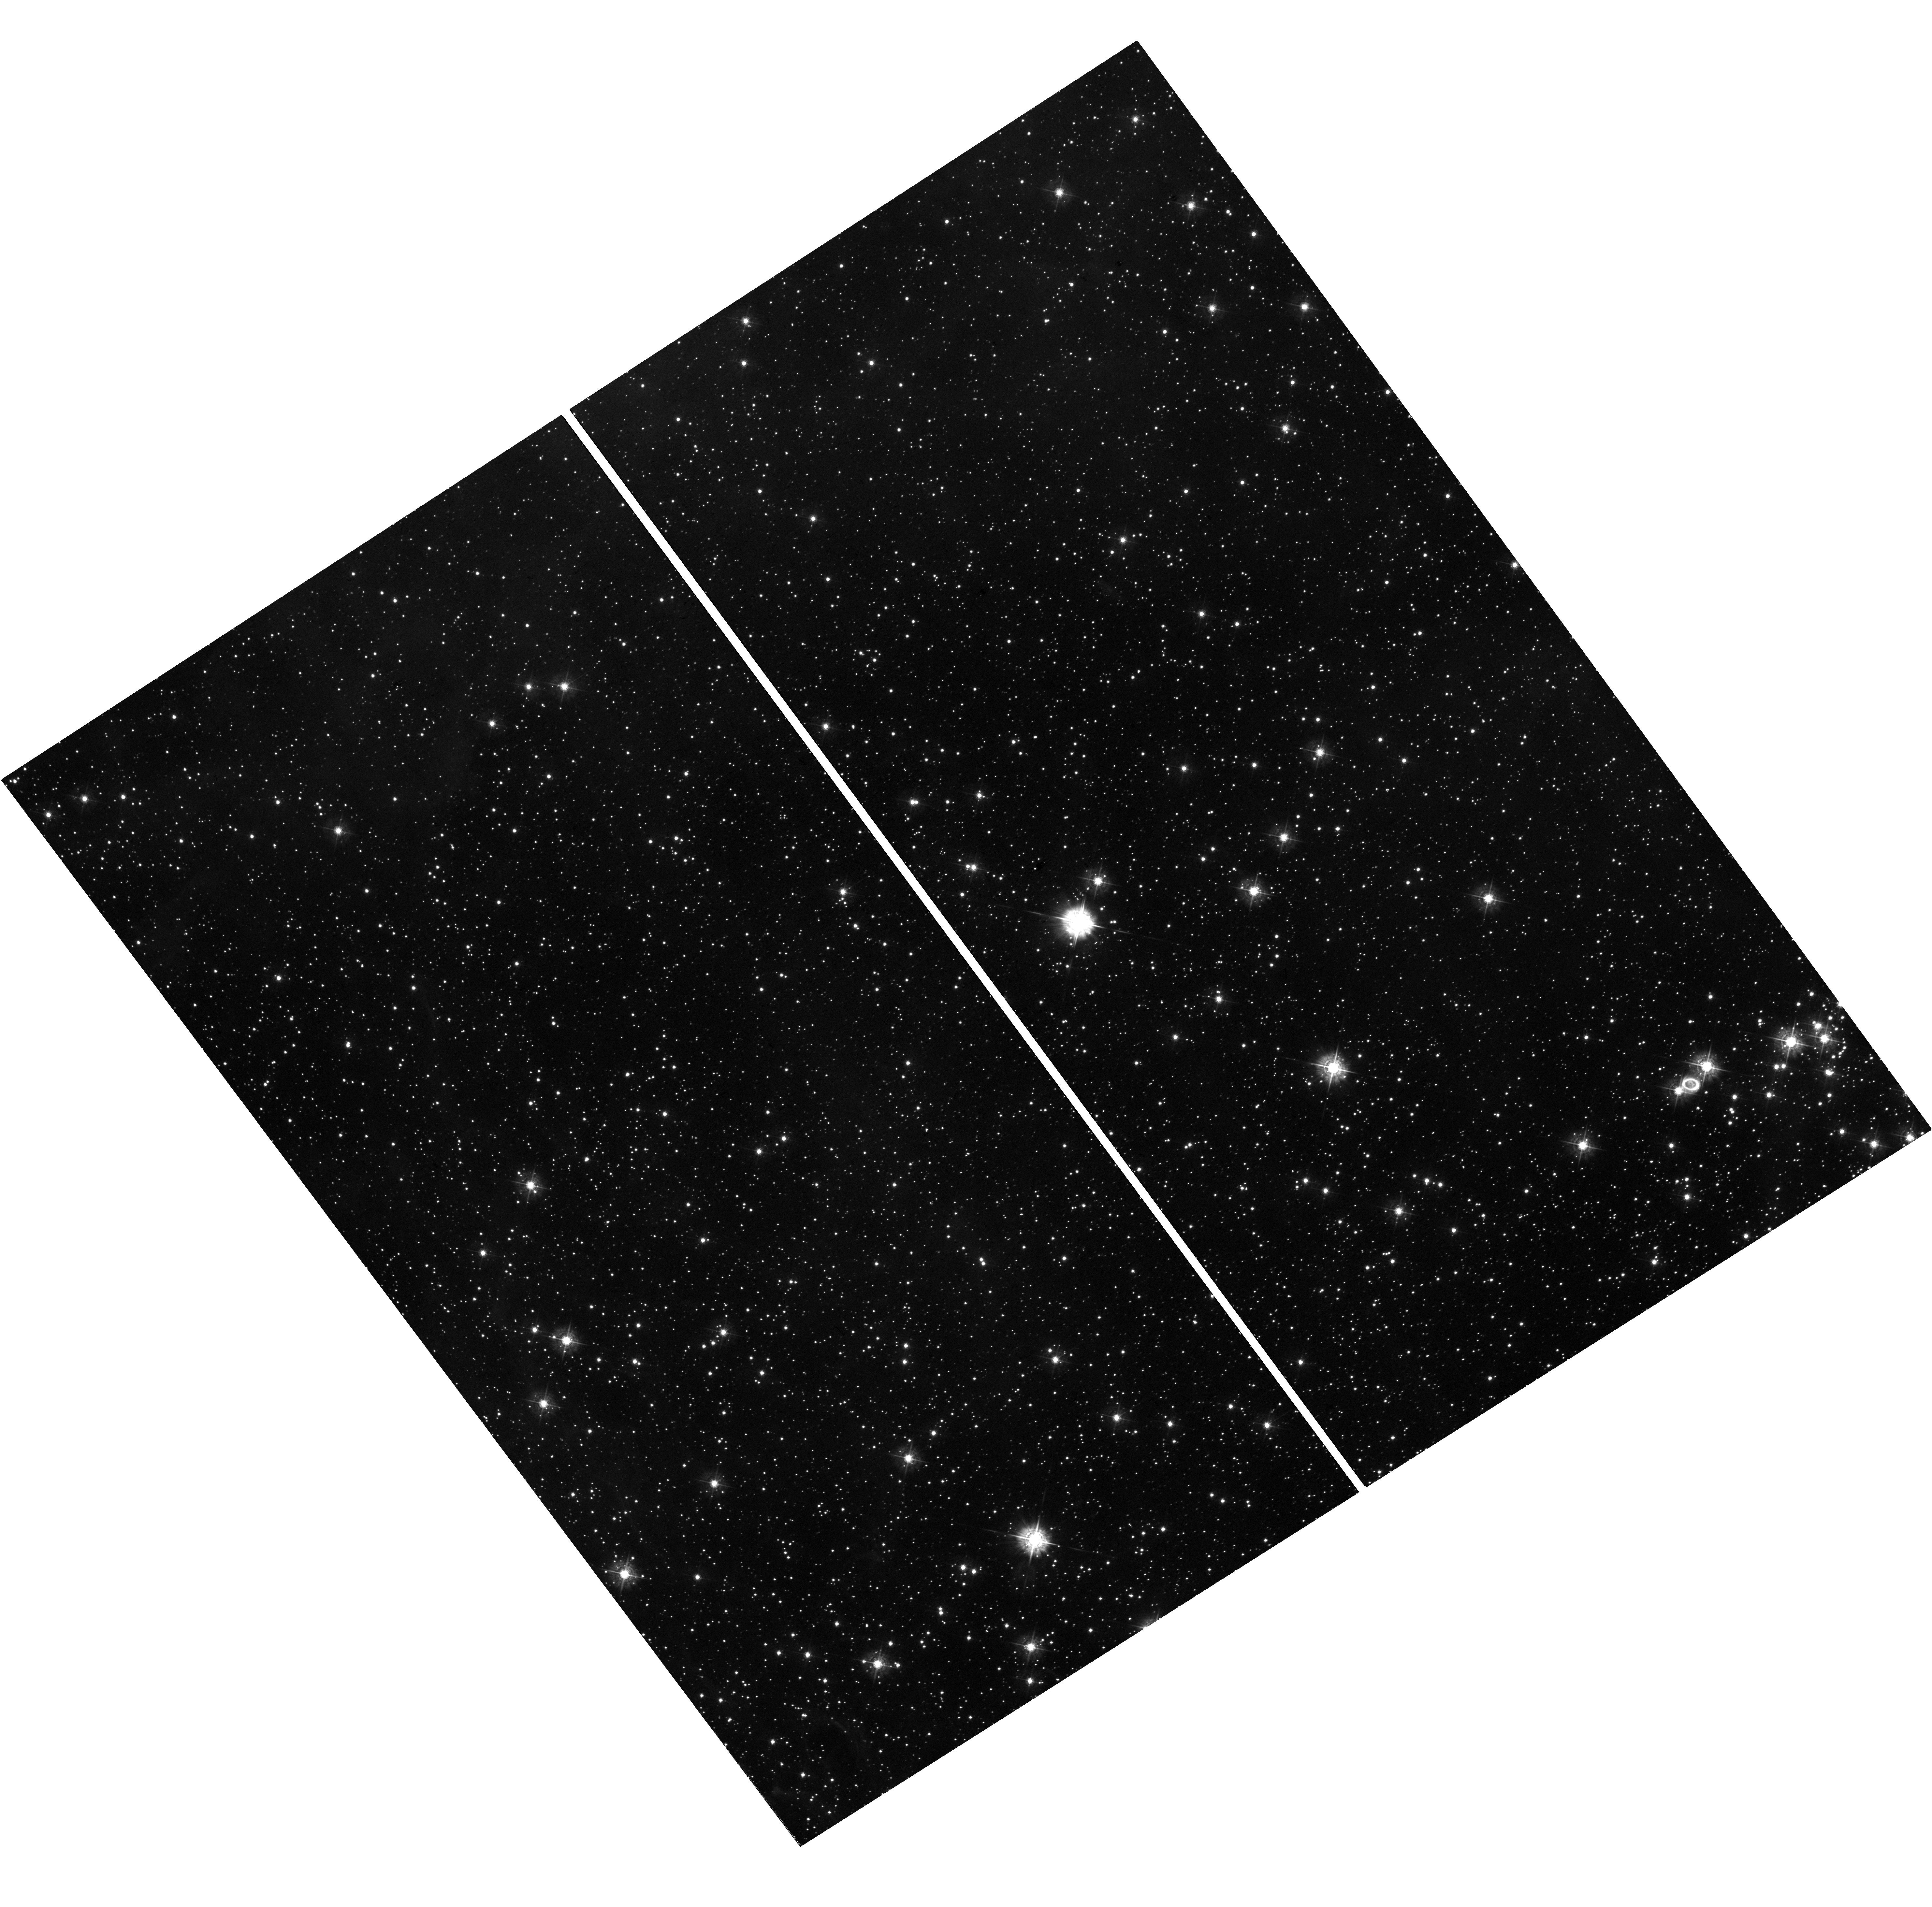
Target: SN-1987A. Instrument: WFC3/UVIS. Filter: F438W. Exposure: 38 min. Observation ID: hst_17842_02_wfc3_uvis_f438w_ifez02

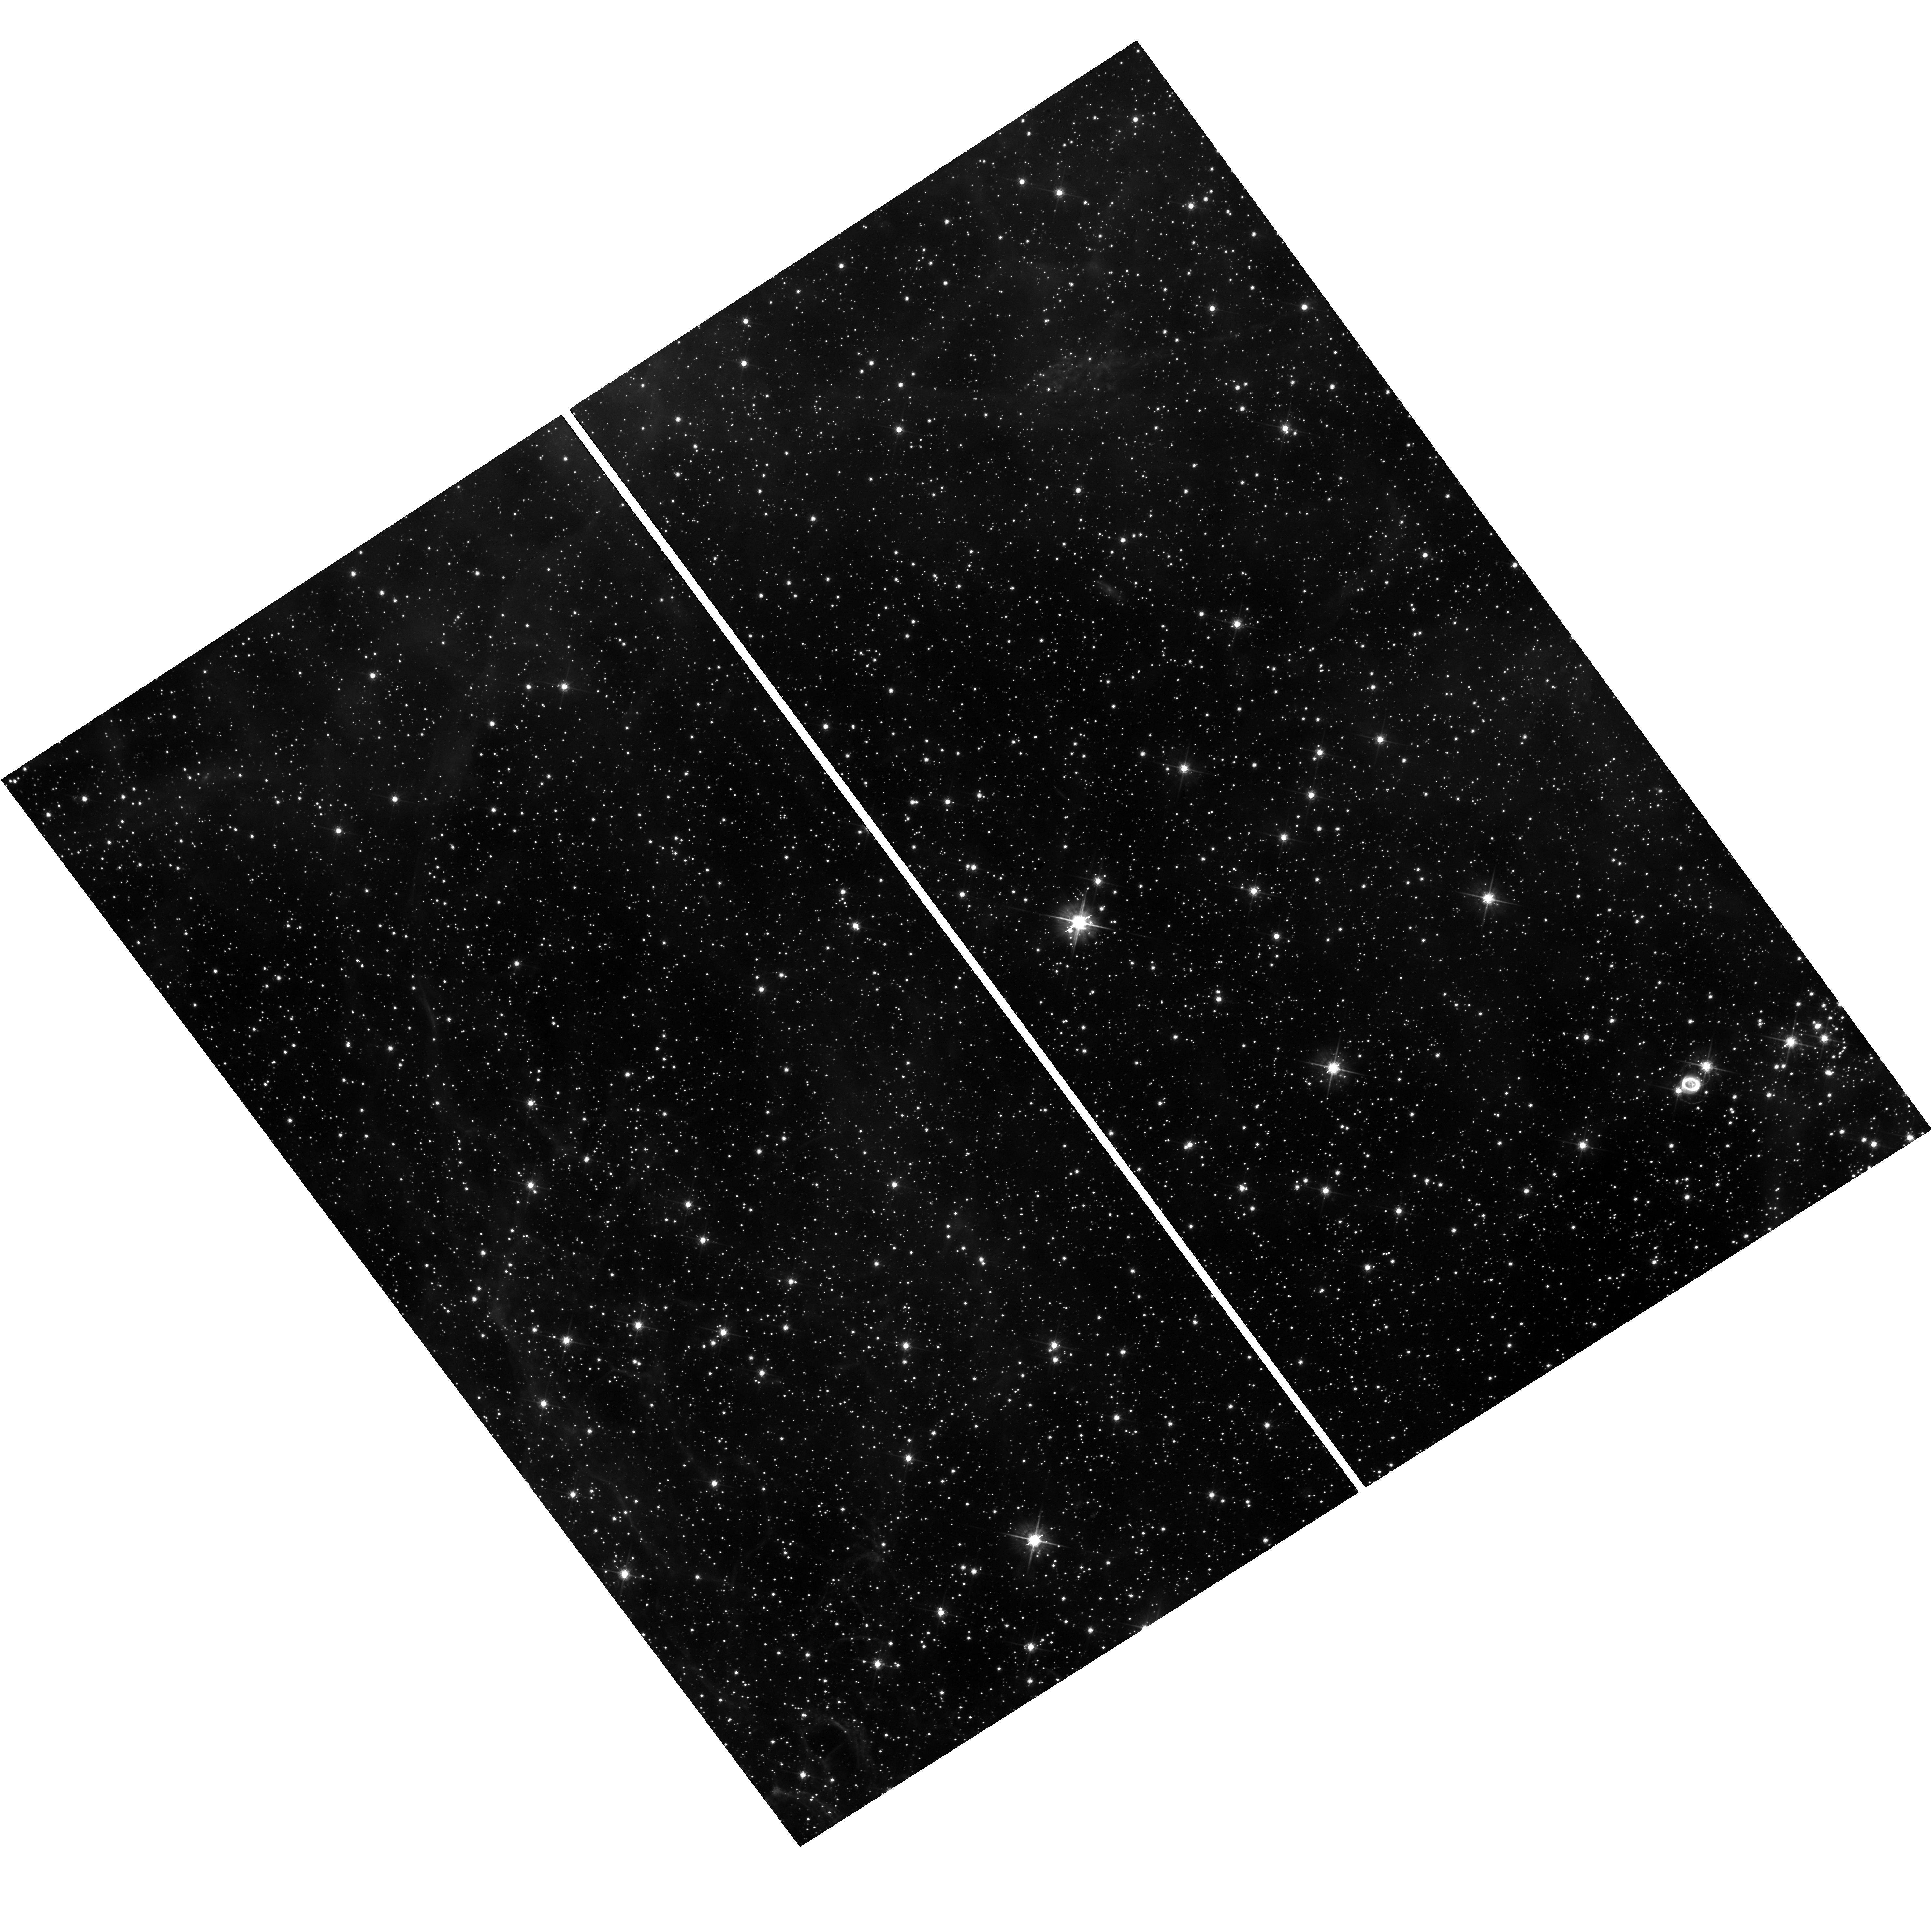
Target: SN-1987A. Instrument: WFC3/UVIS. Filter: F625W. Exposure: 38 min. Observation ID: hst_17842_02_wfc3_uvis_f625w_ifez02

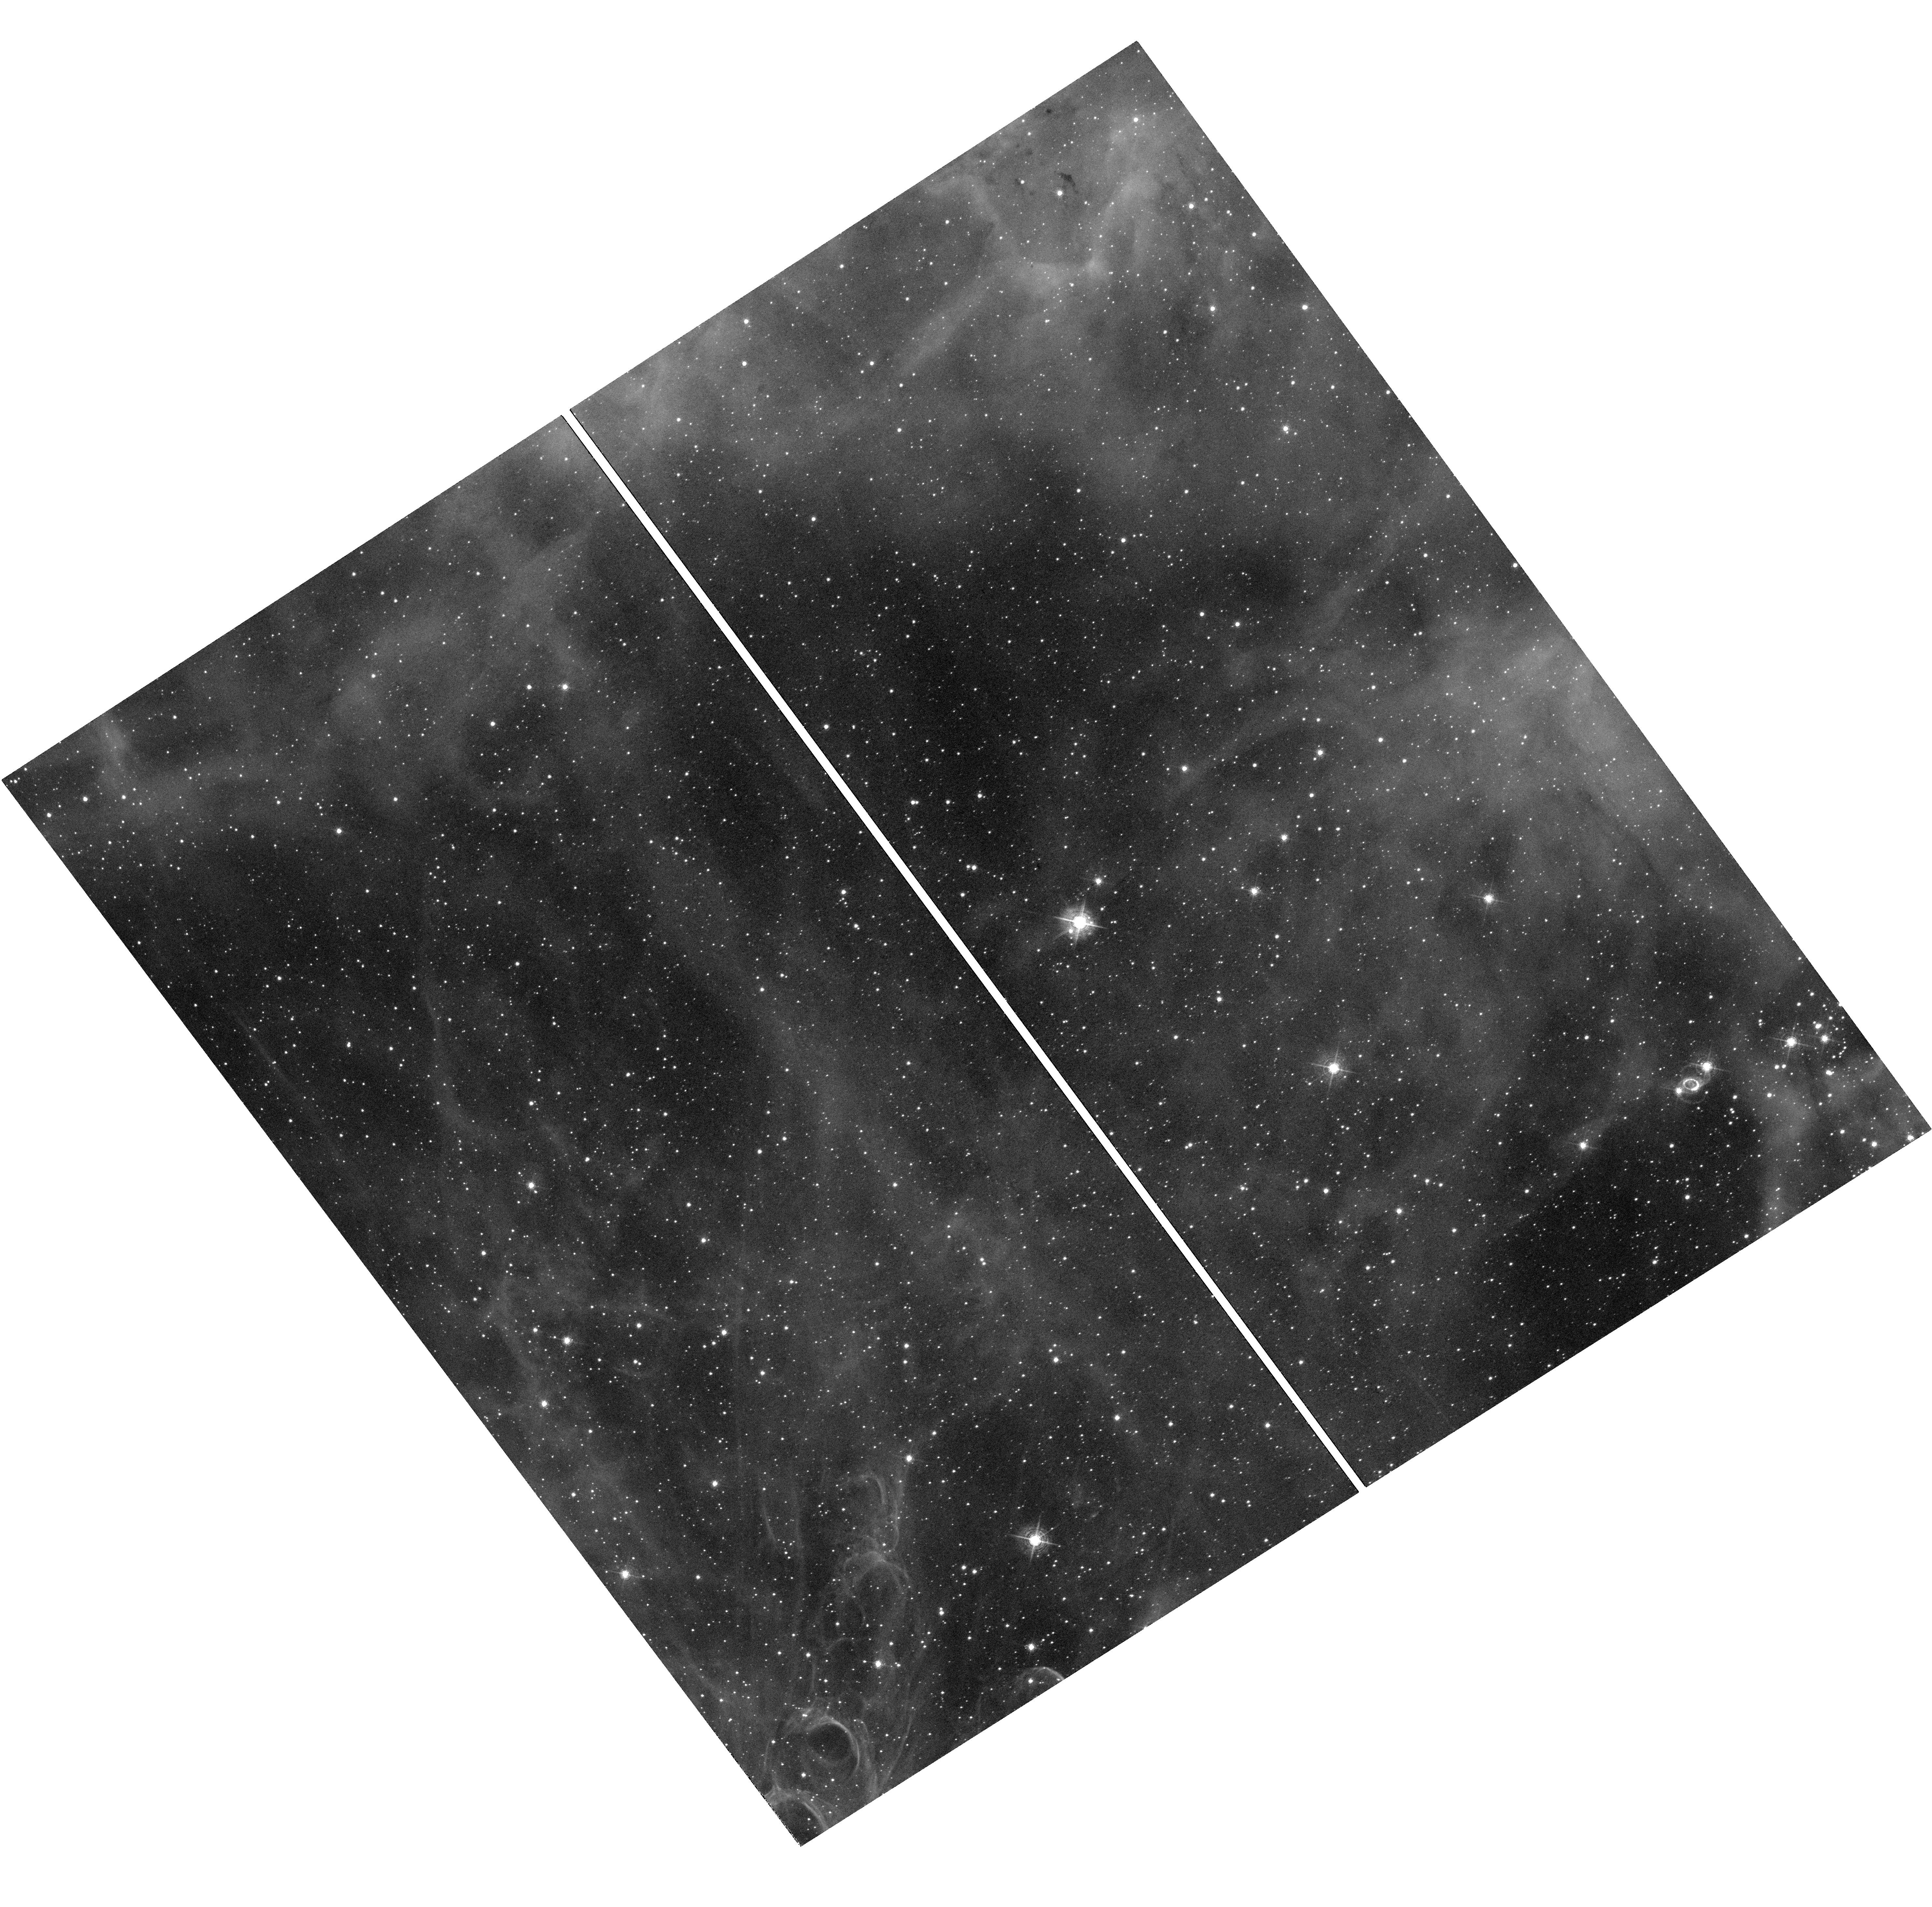
Target: SN-1987A. Instrument: WFC3/UVIS. Filter: F502N. Exposure: 1.3 h. Observation ID: hst_17842_01_wfc3_uvis_f502n_ifez01

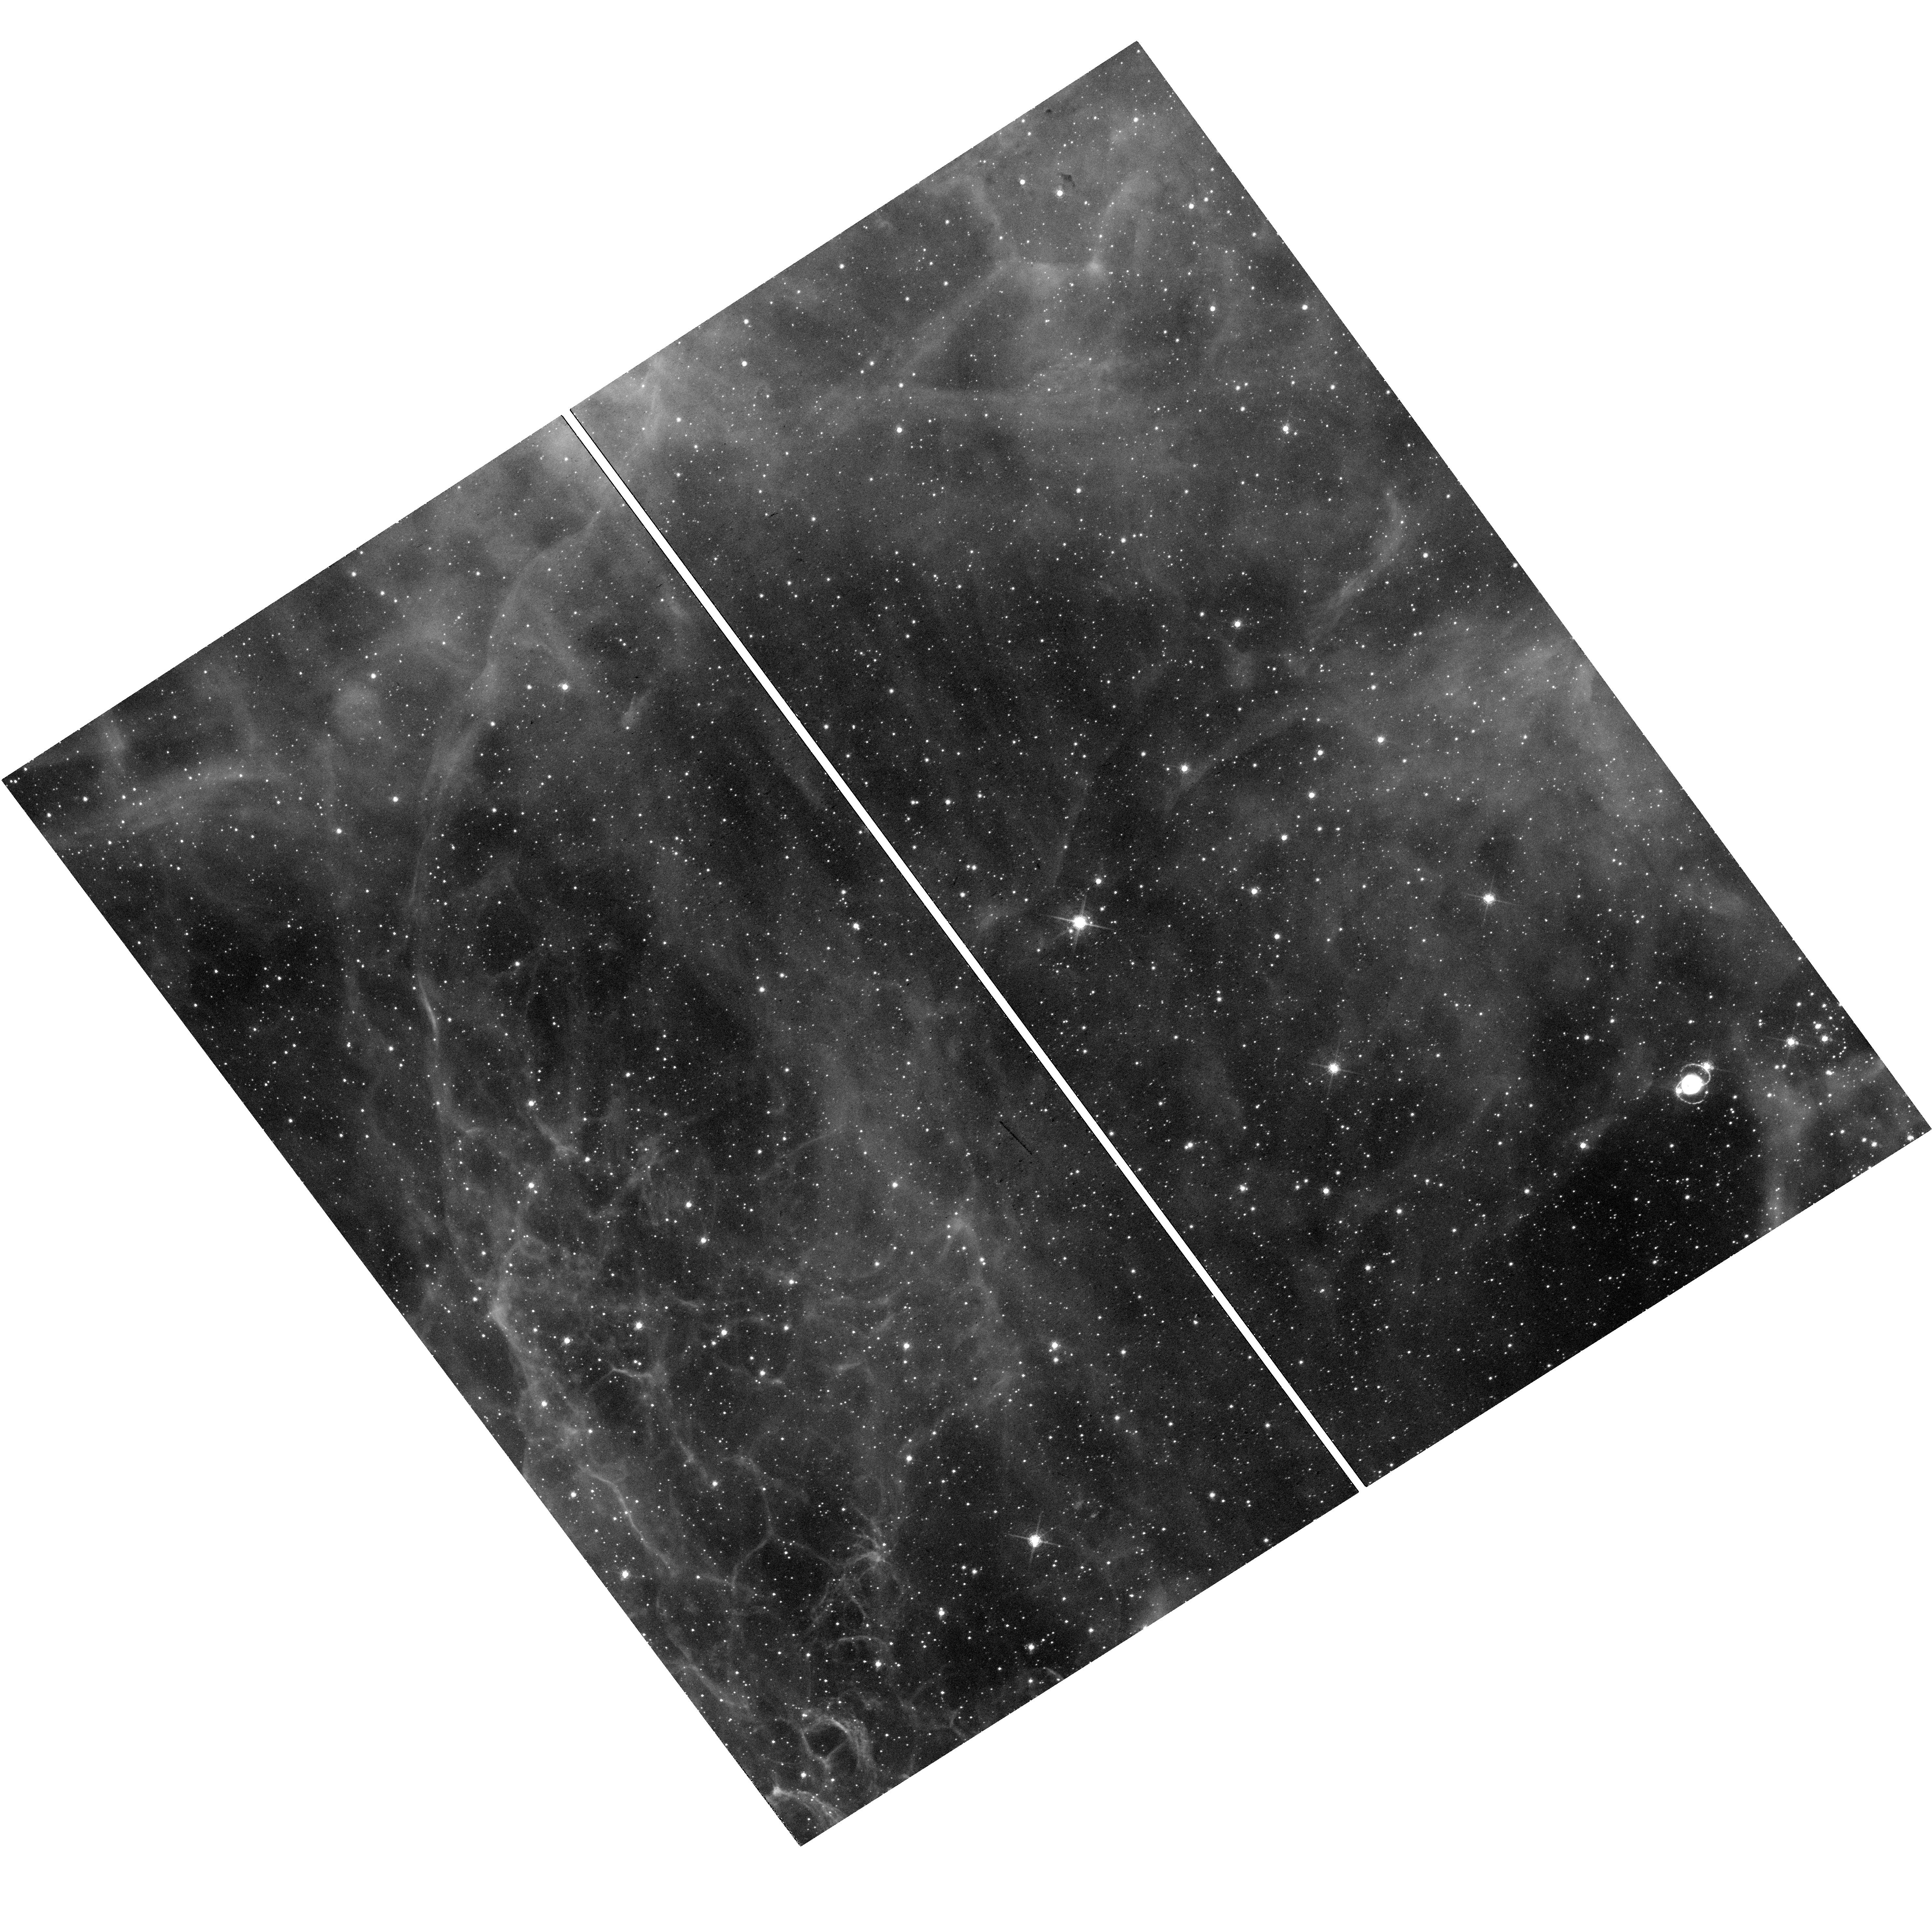
Target: SN-1987A. Instrument: WFC3/UVIS. Filter: F657N. Exposure: 38 min. Observation ID: hst_17842_01_wfc3_uvis_f657n_ifez01

Expanding shocks and the emergence of the compact object in Supernova 1987A (PI: Larsson, Josefin)

By a fortunate turn of events, SN 1987A, the brightest supernova (SN) since 1604, exploded just a few years before the launch of HST. This has allowed HST to monitor the evolution from the very beginning as the SN evolves into a remnant, proving astronomers with a unique laboratory for SN physics. The most recent observations show major changes in the interaction with the iconic triple-ring nebula of circumstellar material. The dense, inner ejecta are just starting to crash into the equatorial ring, while the shocks further out in the system are gradually revealing the mass-loss history of the progenitor star. Furthermore, JWST has recently detected the first clear electromagnetic signal from the compact object created in the explosion, though its properties are yet to be determined. We request imaging in narrow and broad filters over the next three cycles, as well as a COS spectrum in Cycle 31, to study the shock interaction and compact object. The observations will be used to determine the conditions in the shock region, the properties of the circumstellar medium, and constrain the main competing scenarios for the compact object. Annual observations are needed to track the rapid evolution of the shocks and the emerging emission from the compact object. Taken together, this will allow the properties of the progenitor and compact object to be connected for the first time. The HST observations are also indispensable for interpreting other multiwavelength observations of SN 1987A.